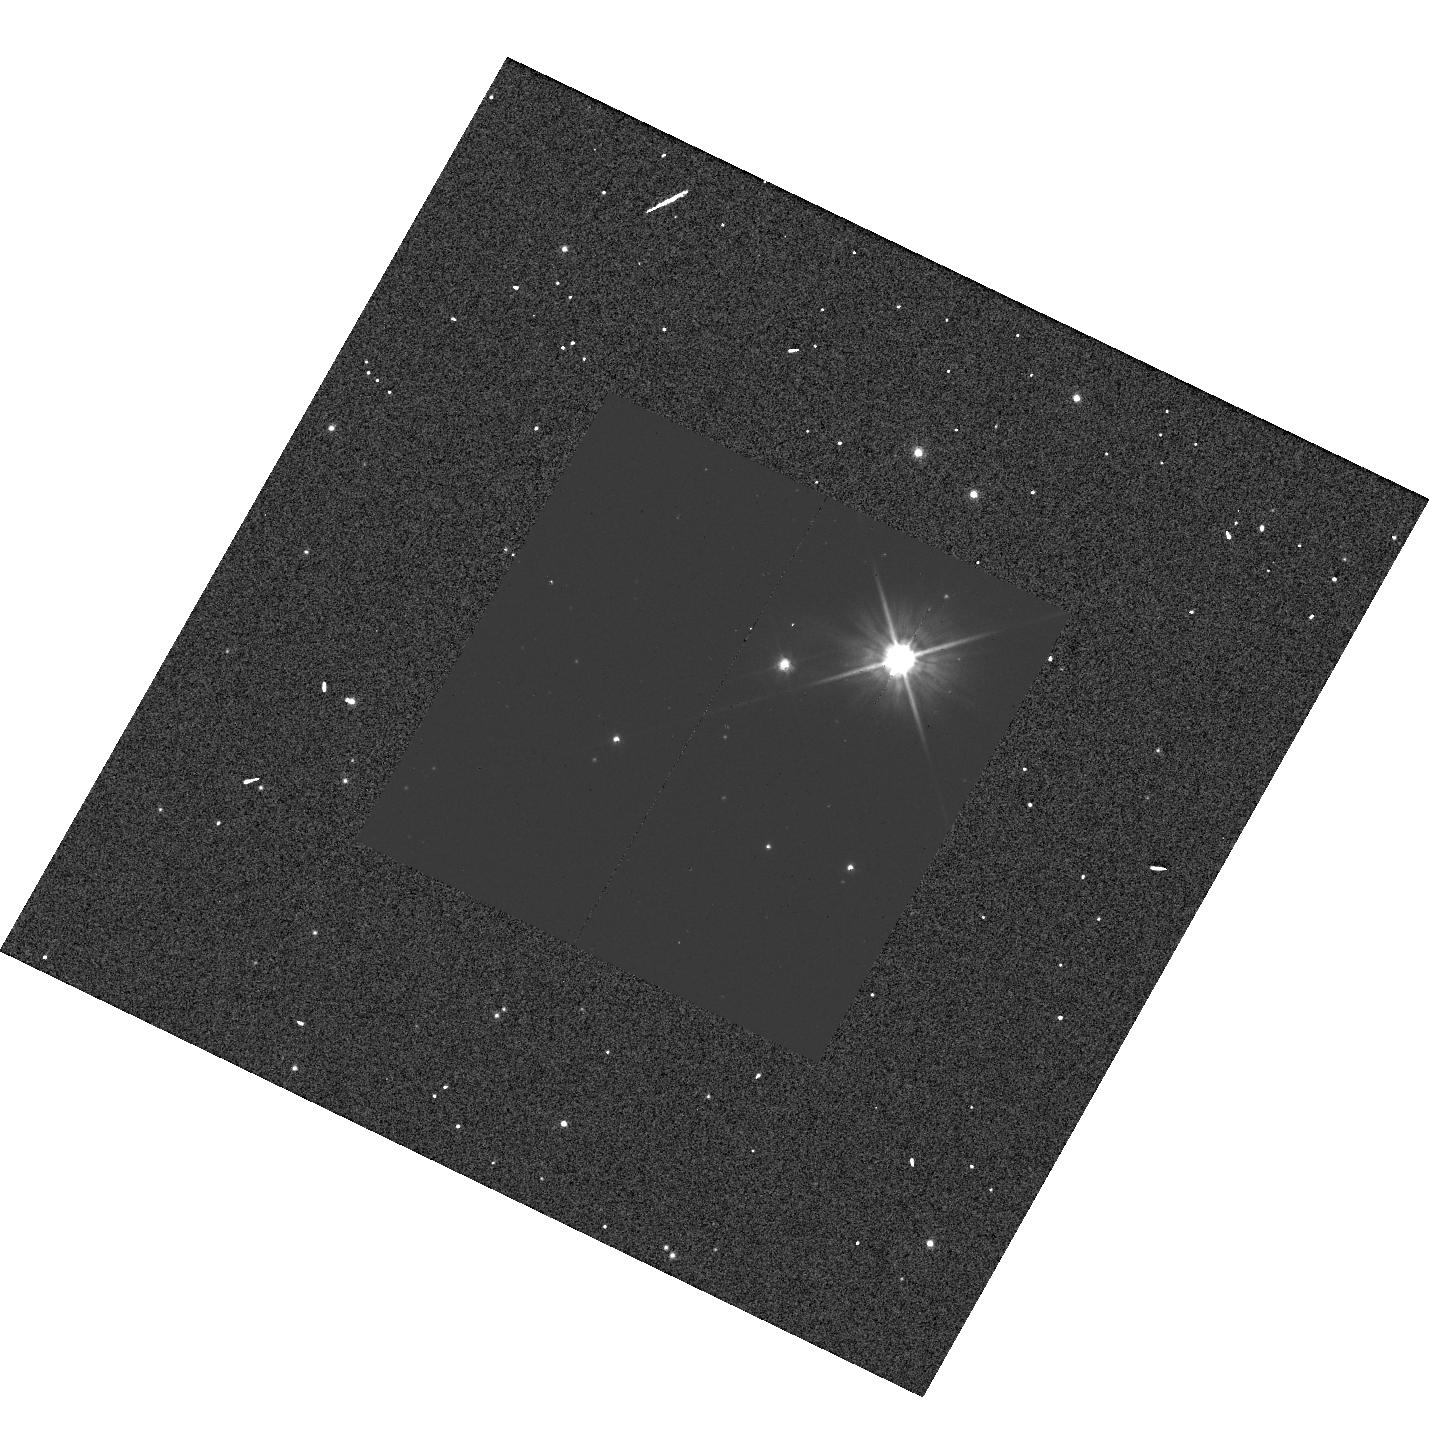
Target: CR-CAR. Instrument: WFC3/UVIS. Filter: F555W. Exposure: 1 min. Observation ID: hst_13928_58_wfc3_uvis_f555w_icpp58

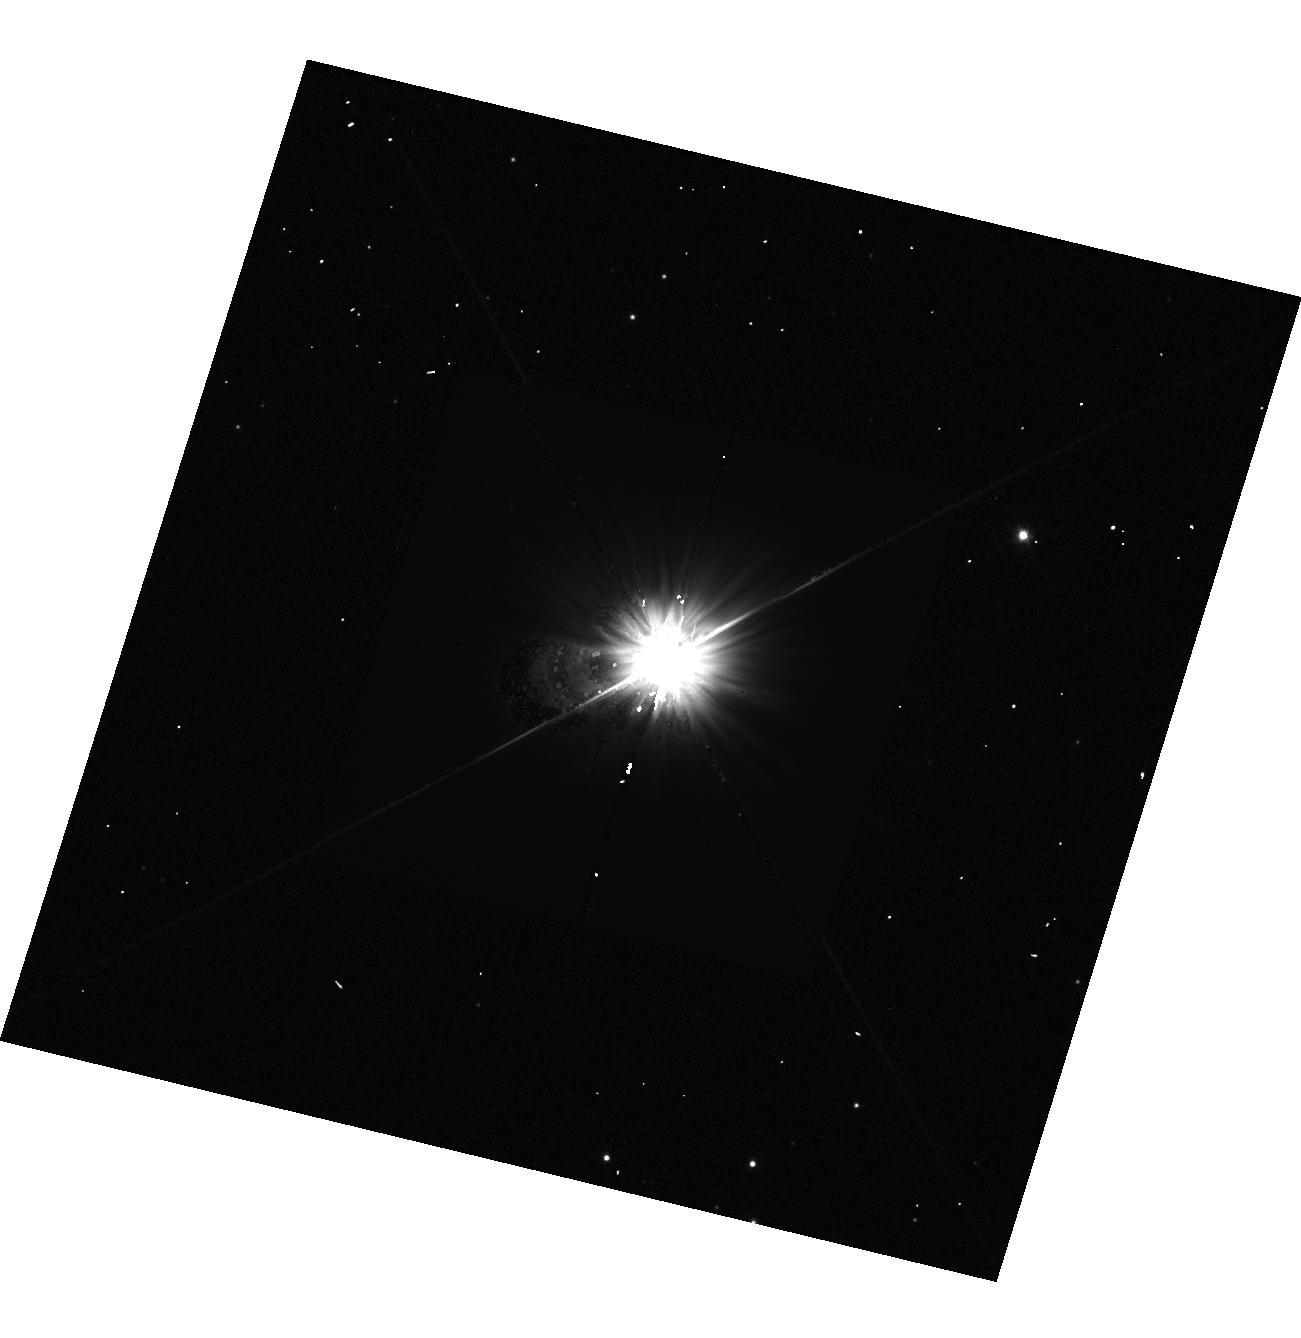
Target: S-NOR. Instrument: WFC3/UVIS. Filter: F555W. Exposure: 1 min. Observation ID: hst_13928_04_wfc3_uvis_f555w_icpp04

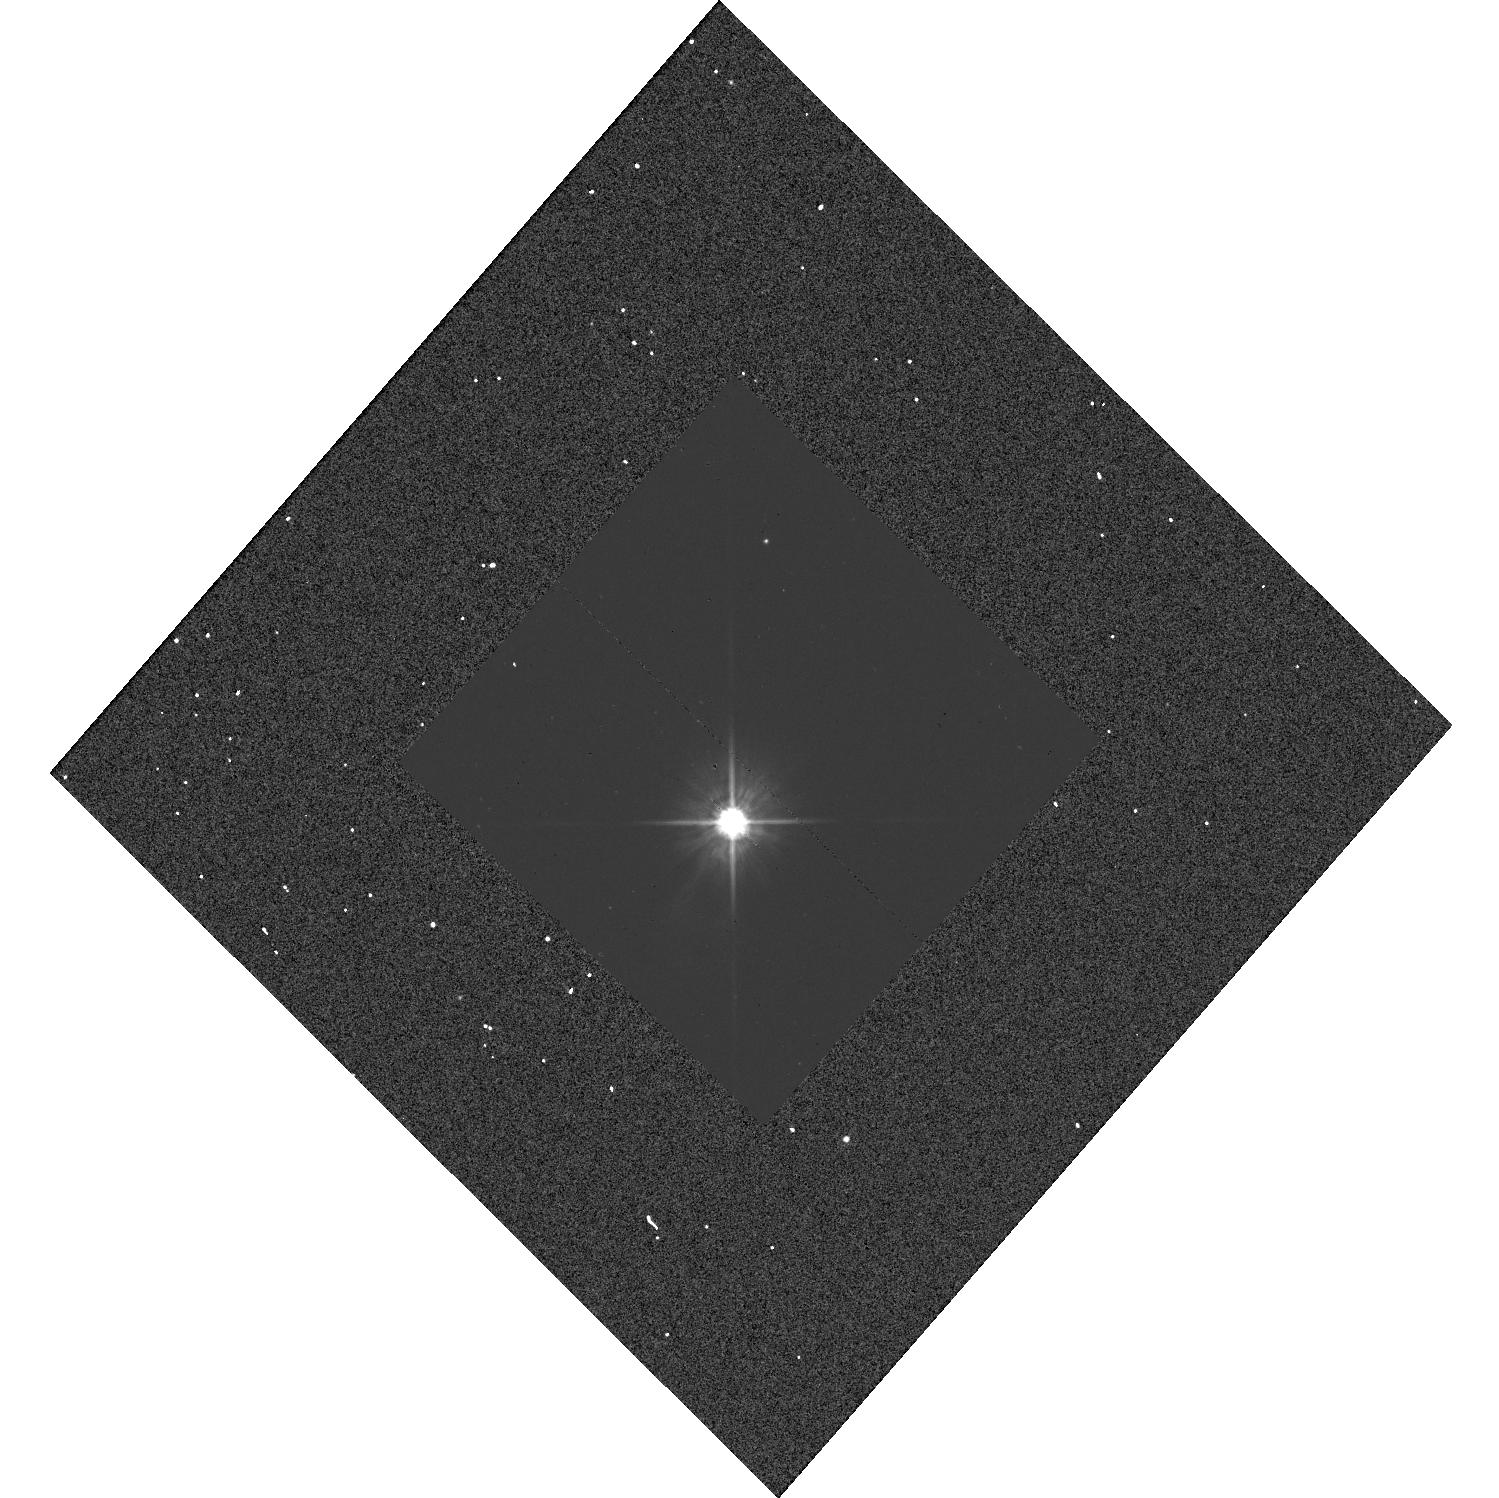
Target: CY-AUR. Instrument: WFC3/UVIS. Filter: F555W. Exposure: 1 min. Observation ID: hst_13928_60_wfc3_uvis_f555w_icpp60

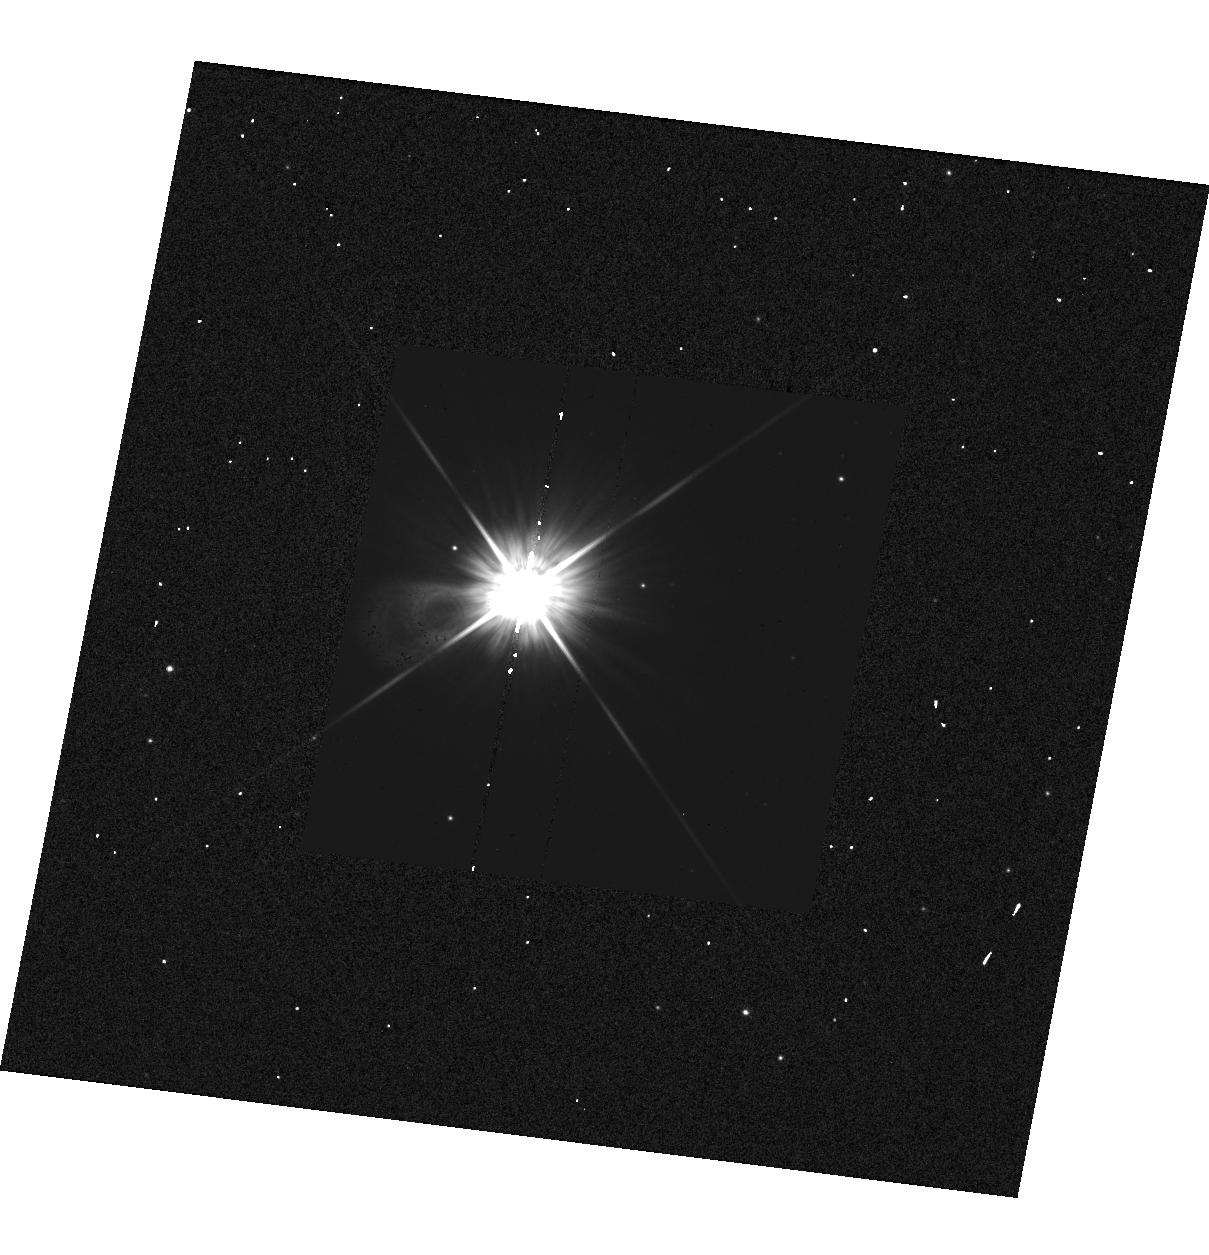
Target: SV-VEL. Instrument: WFC3/UVIS. Filter: F555W. Exposure: 1 min. Observation ID: hst_13928_22_wfc3_uvis_f555w_icpp22

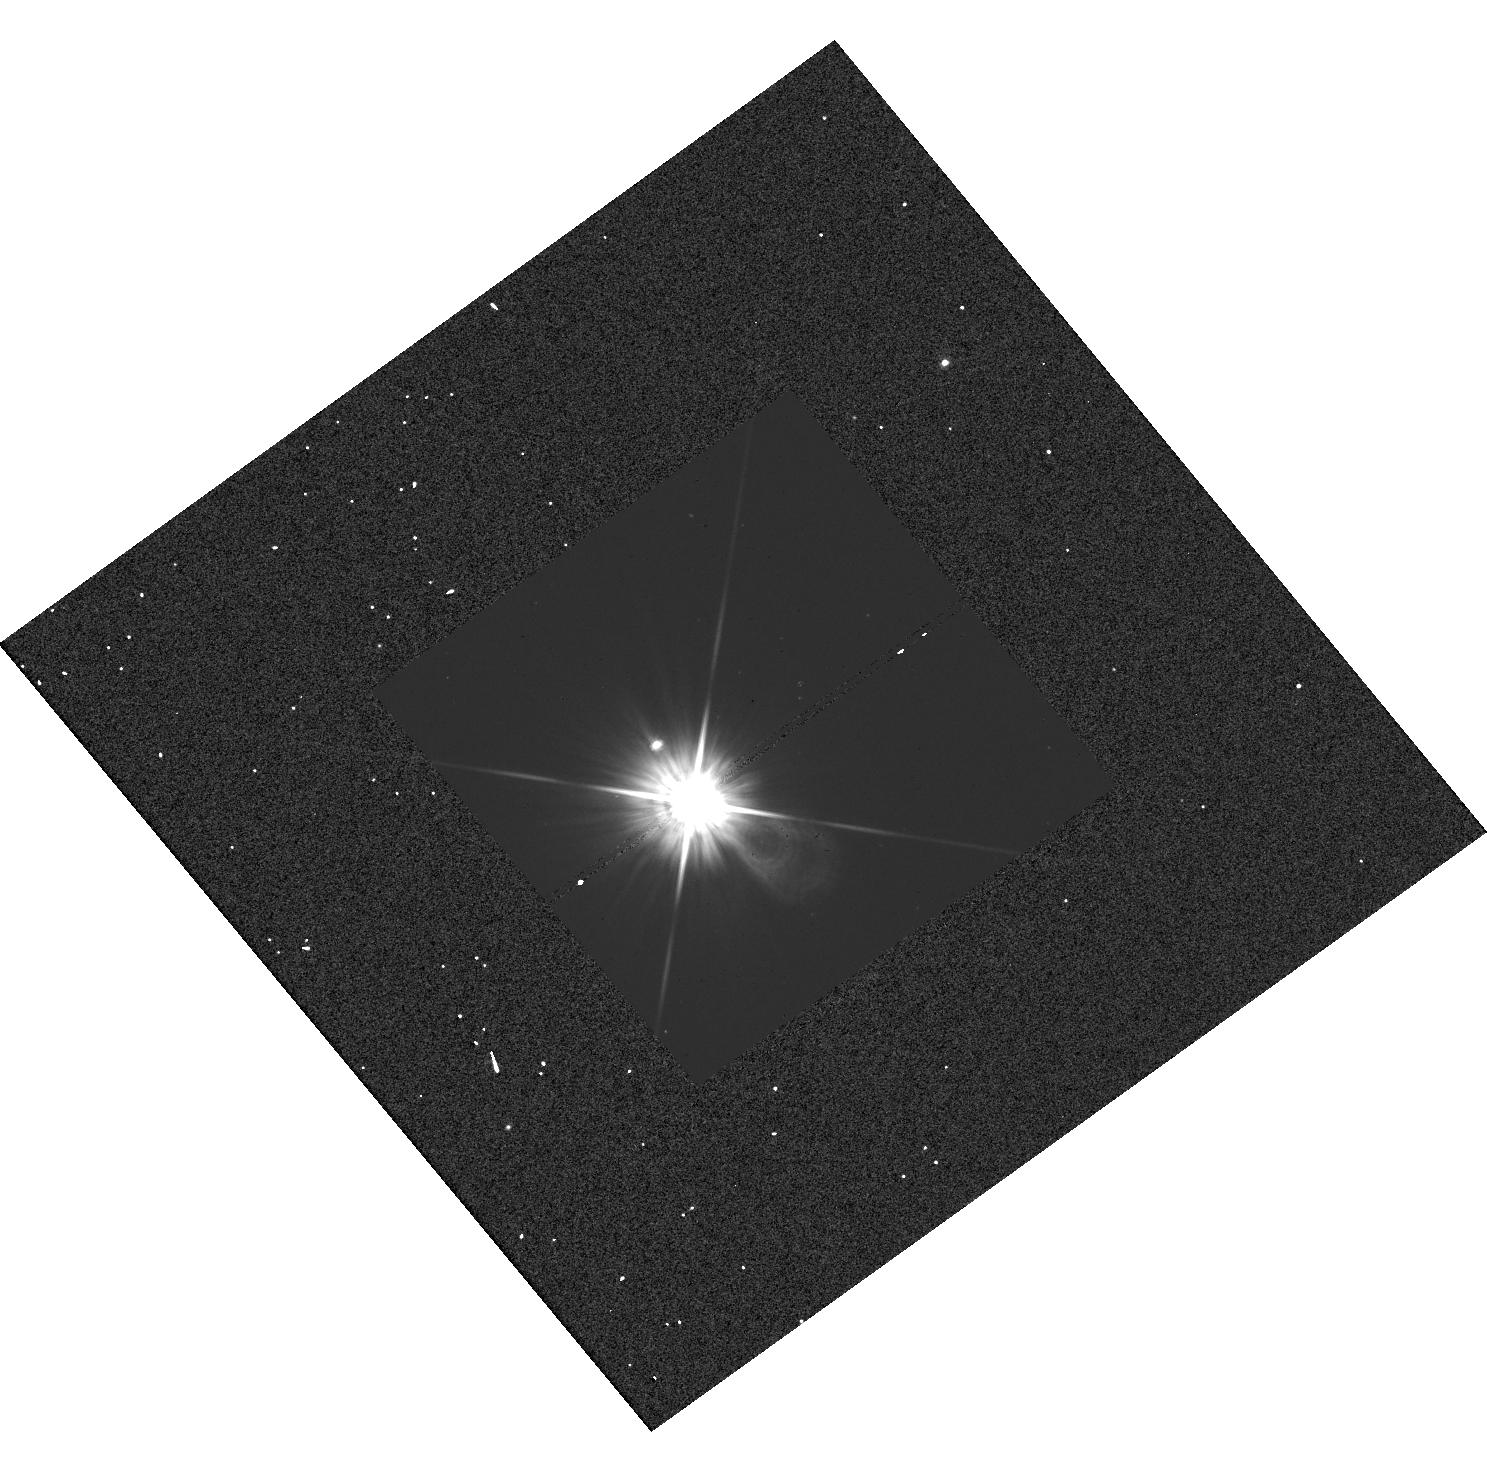
Target: BK-AUR. Instrument: WFC3/UVIS. Filter: F555W. Exposure: 1 min. Observation ID: hst_13928_36_wfc3_uvis_f555w_icpp36

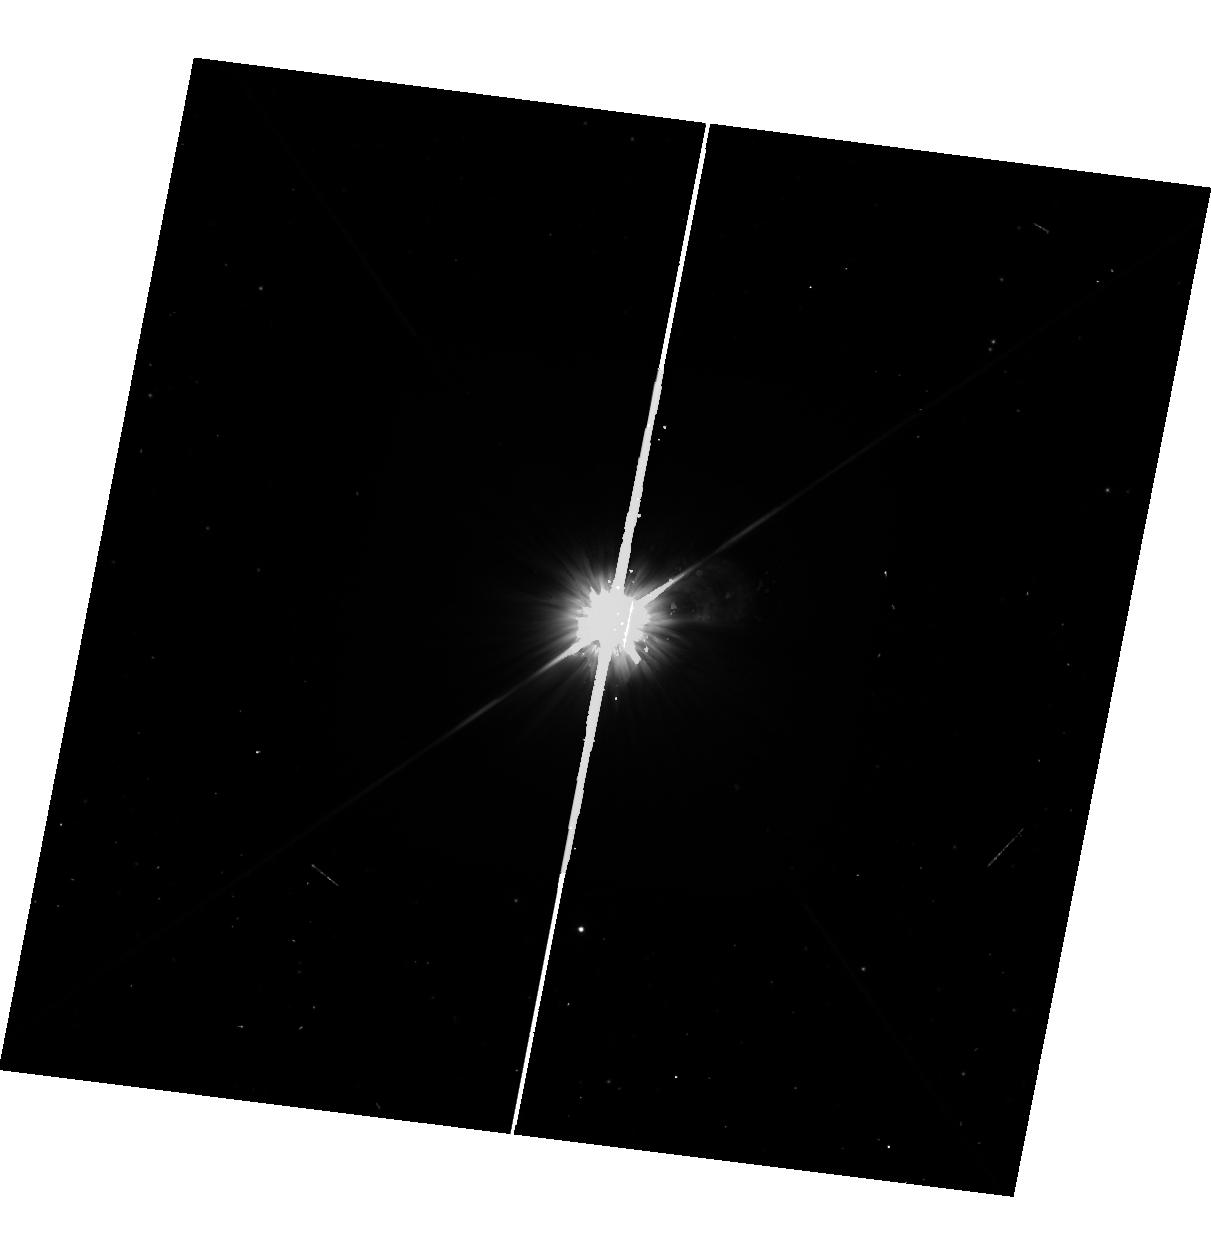
Target: V-W-SGR. Instrument: WFC3/UVIS. Filter: F555W. Exposure: 1 min. Observation ID: hst_13928_13_wfc3_uvis_f555w_icpp13

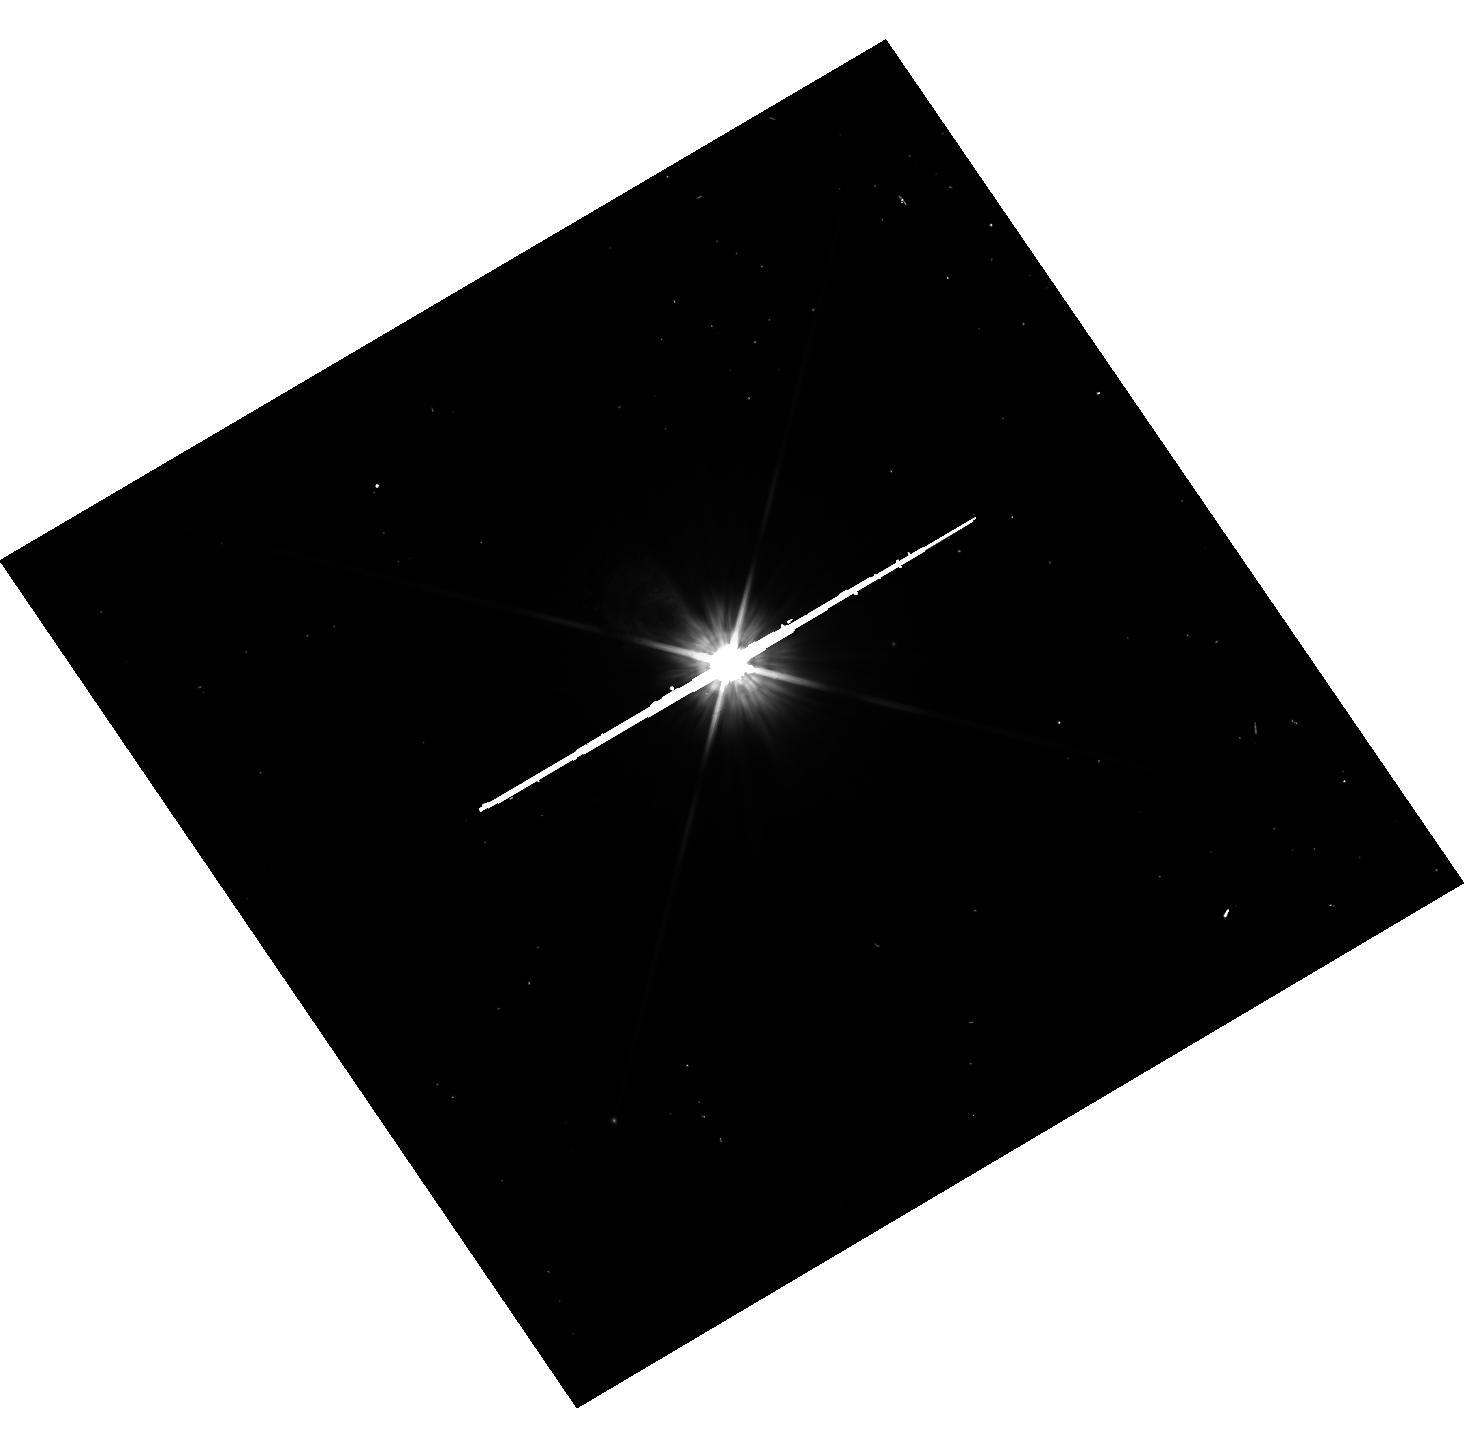
Target: T-MON. Instrument: WFC3/UVIS. Filter: F555W. Exposure: 1 min. Observation ID: hst_13928_01_wfc3_uvis_f555w_icpp01

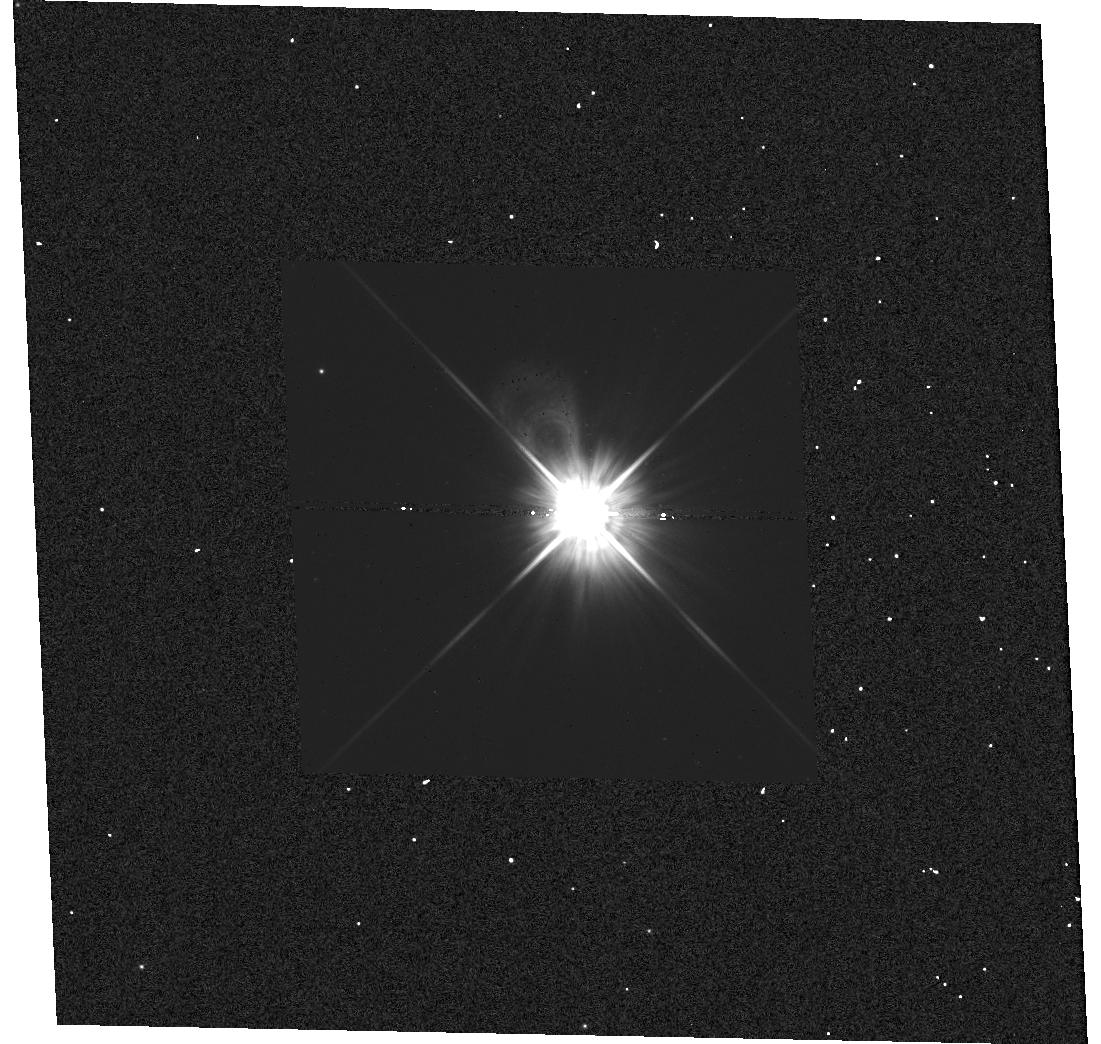
Target: RW-CAM. Instrument: WFC3/UVIS. Filter: F555W. Exposure: 1 min. Observation ID: hst_13928_24_wfc3_uvis_f555w_icpp24

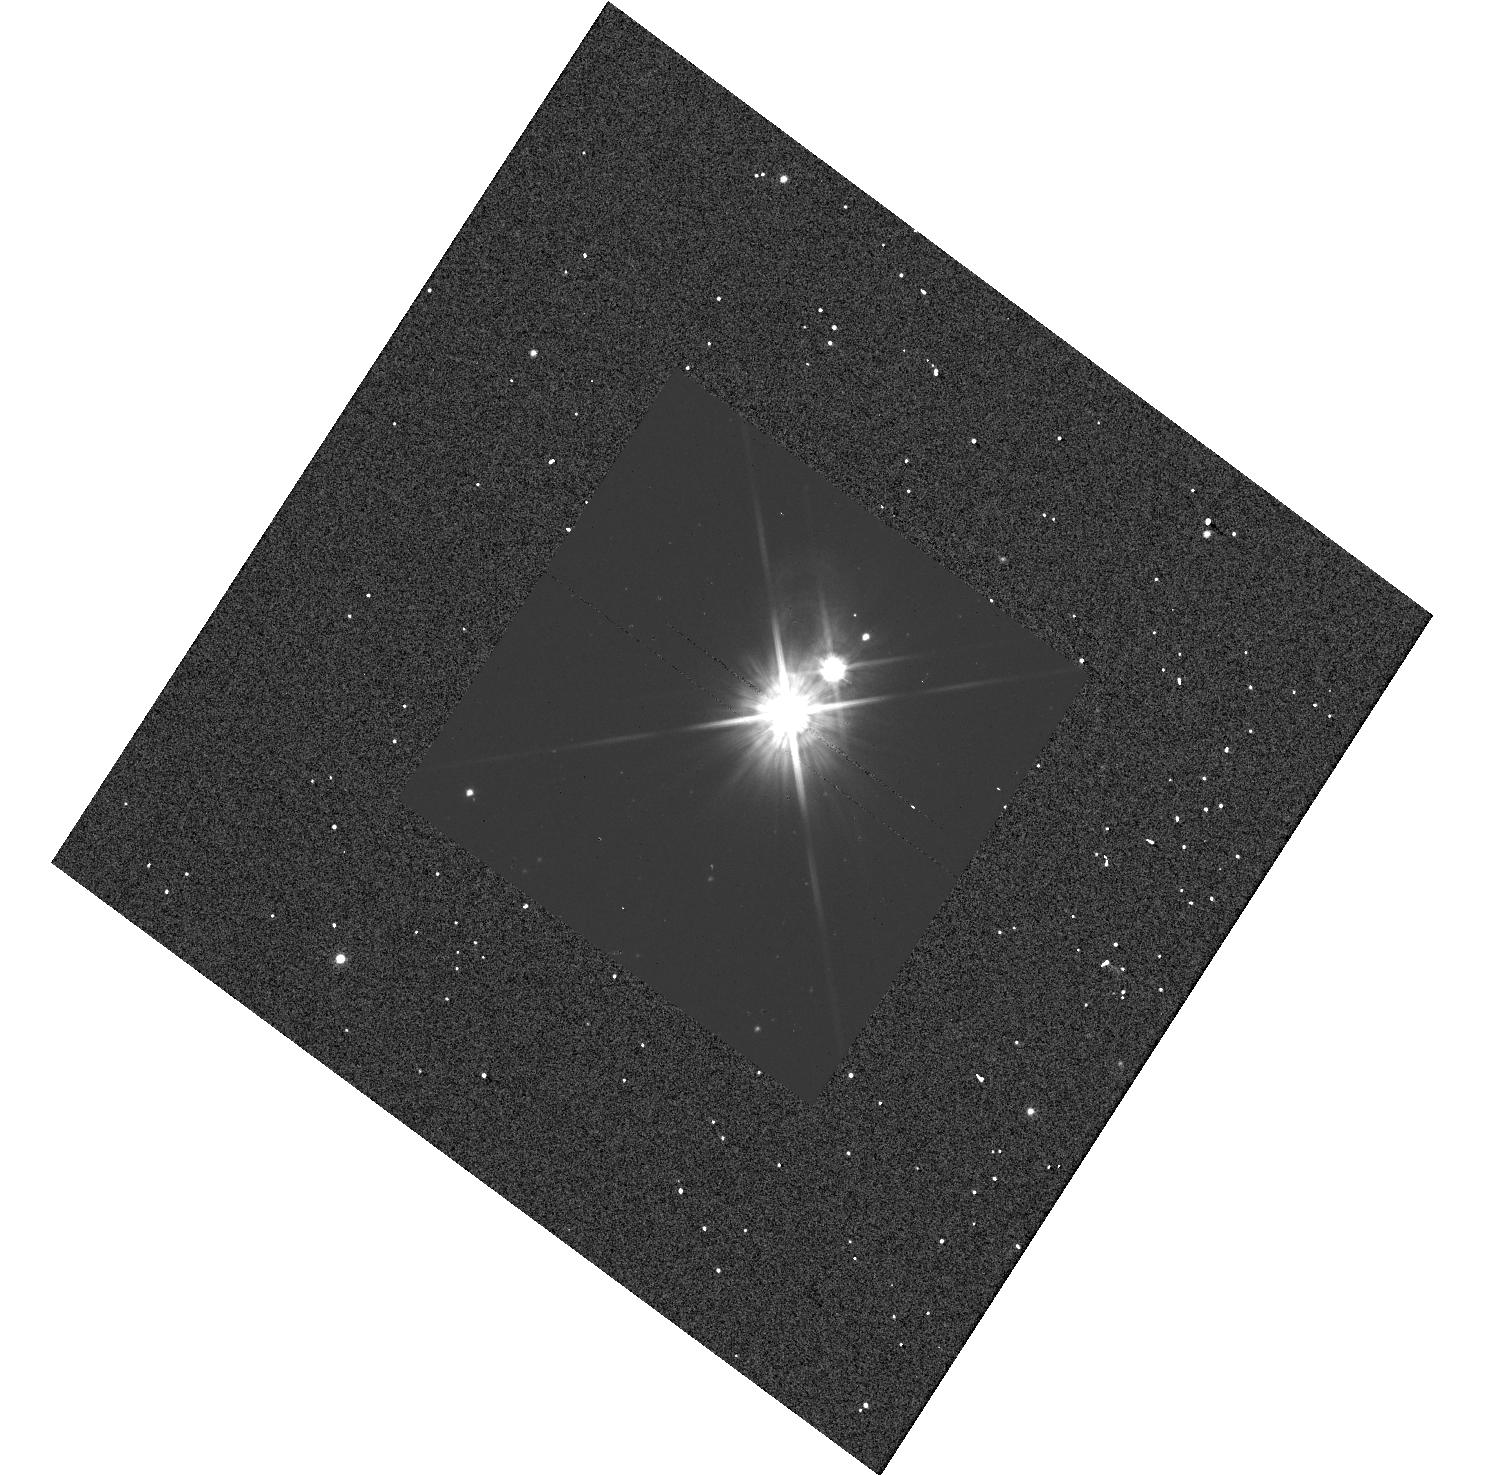
Target: SY-NOR. Instrument: WFC3/UVIS. Filter: F555W. Exposure: 1 min. Observation ID: hst_13928_37_wfc3_uvis_f555w_icpp37

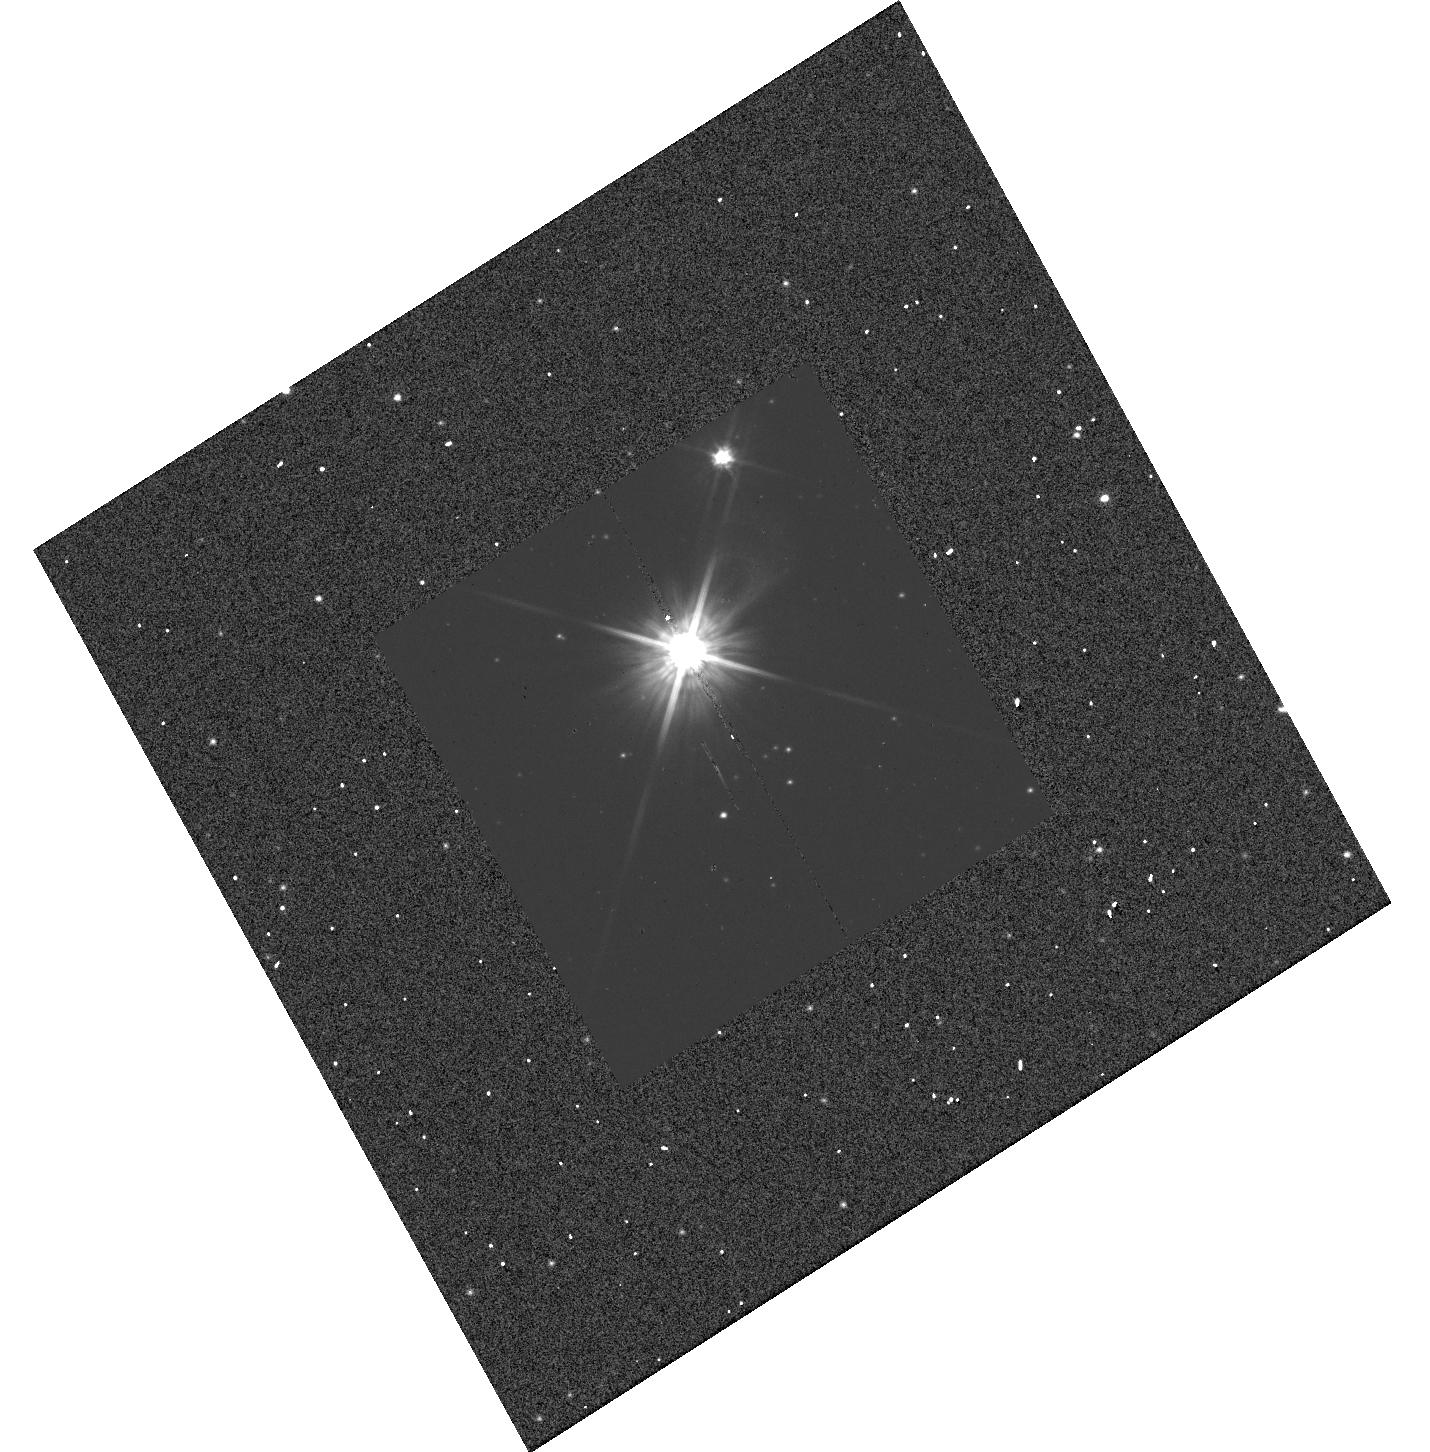
Target: V0340-ARA. Instrument: WFC3/UVIS. Filter: F555W. Exposure: 1 min. Observation ID: hst_13928_49_wfc3_uvis_f555w_icpp49

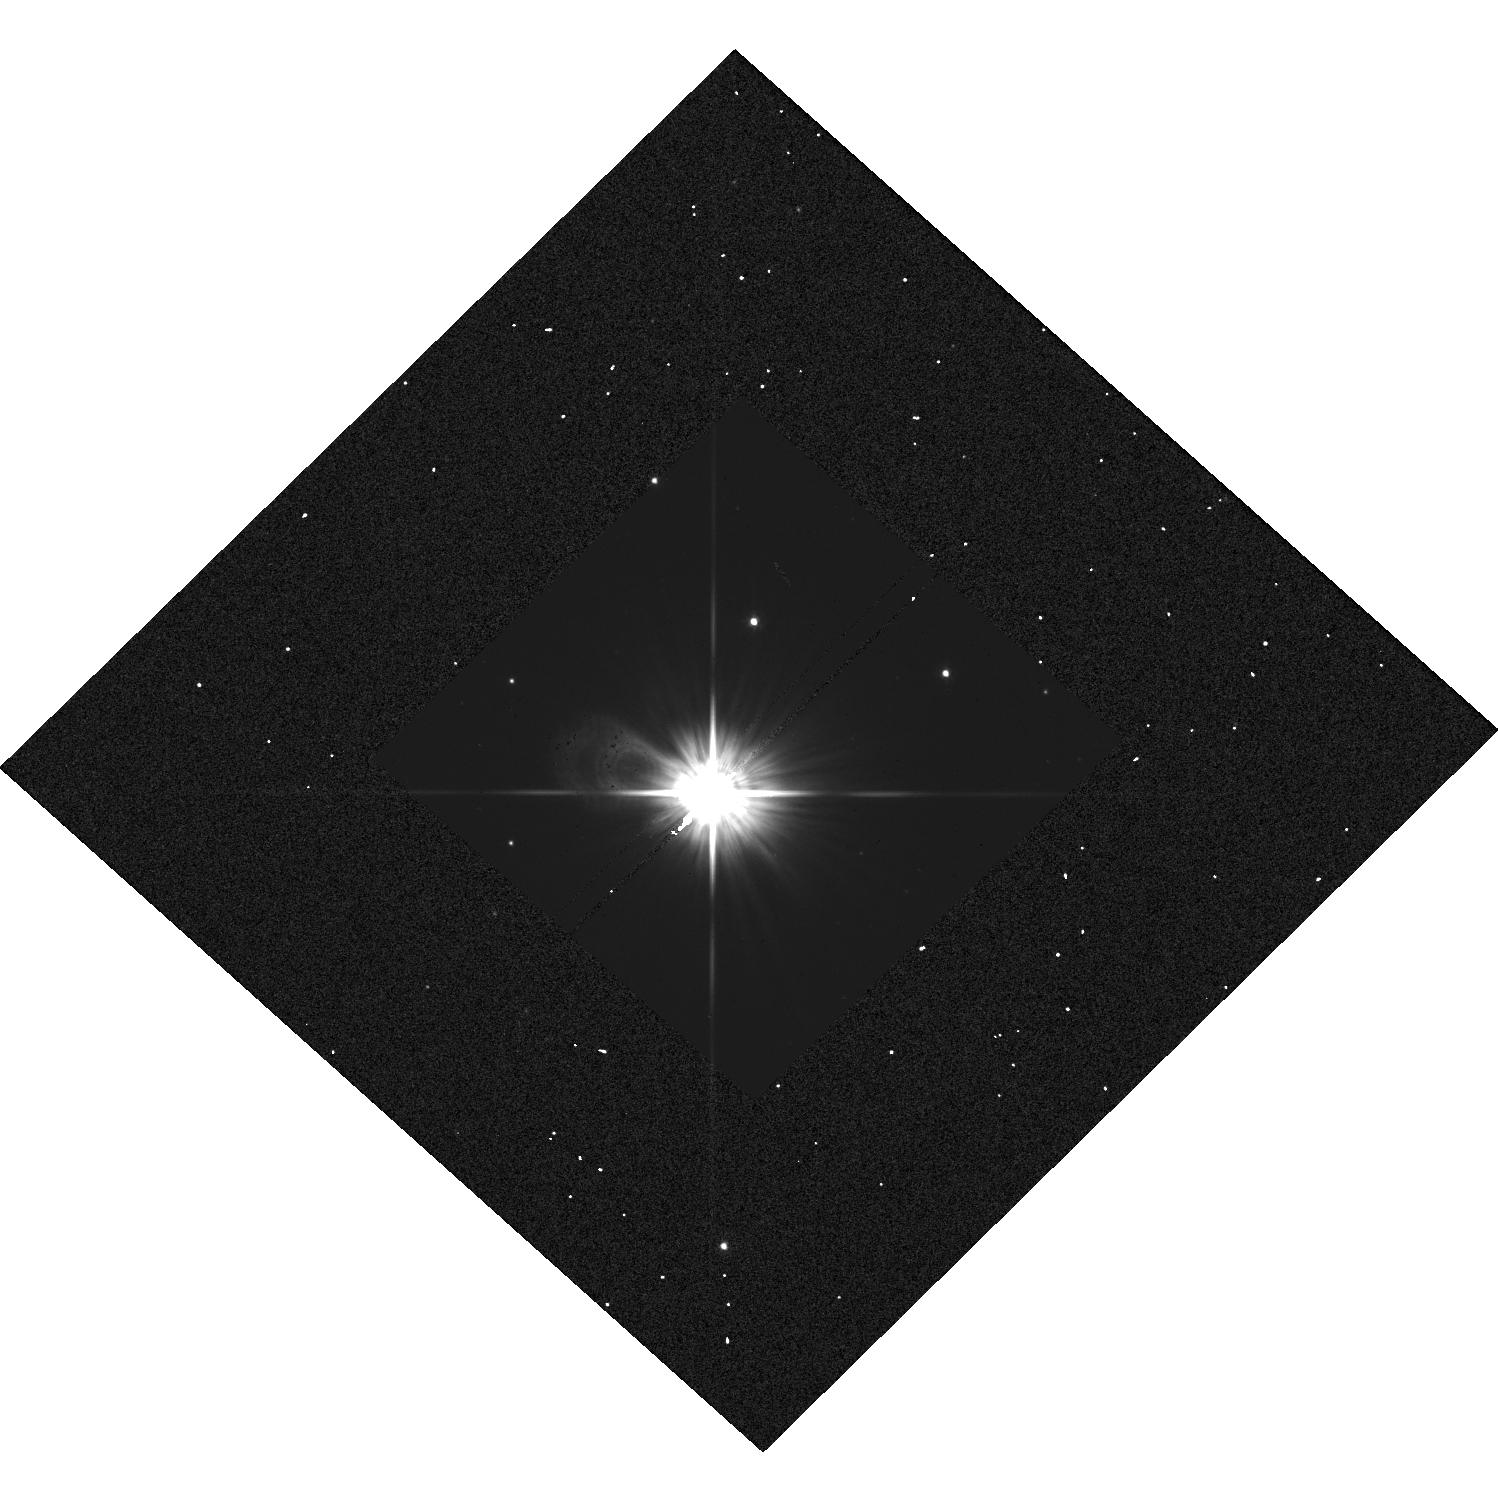
Target: Z-LAC. Instrument: WFC3/UVIS. Filter: F555W. Exposure: 1 min. Observation ID: hst_13928_20_wfc3_uvis_f555w_icpp20

HST and Gaia, Light and Distance (PI: Riess, Adam)

New, powerful cosmological constraints will become available over the next few years from Planck, DES, BOSS, Pan-STARRS, and HETDEX, at which point the need for a ~1% measurement of the Hubble Constant will be great; it would provide more than the equivalent constraint on dark energy as suddenly doubling all other cosmological datasets, a daunting proposition. An opportunity to reach this goal will occur when the ESA Gaia mission measures percent level parallaxes to hundreds of known Milky Way Cepheids. The most valuable such Cepheids are the known 60 which have long periods like those of the 1000's of extragalactic Cepheids observed by HST in distant galaxies and whose distance and extinction offer the most precise and reliable calibrations of the luminosities of extragalactic Cepheids. HST observations of extragalactic Cepheids in the hosts of recent SNe Ia have been used to calibrate their Hubble diagram which itself provides 0.5% precision for determining the Hubble constant. To retain the exquisite precision of Gaia when using Cepheids to measure the distance to nearby galaxies, it is crucial to have calibrated the Milky Way Cepheid fluxes on the same HST photometric system used for extragalactic Cepheids. We propose a snapshot program to measure these Milky Way Cepheid fluxes with the HST photometric system used for extragalactic Cepheids and which, if completed at the expected 50% level would provide a better than 1% calibration of the distance scale to anchor the best future determination of the Hubble constant and the nature of dark energy.